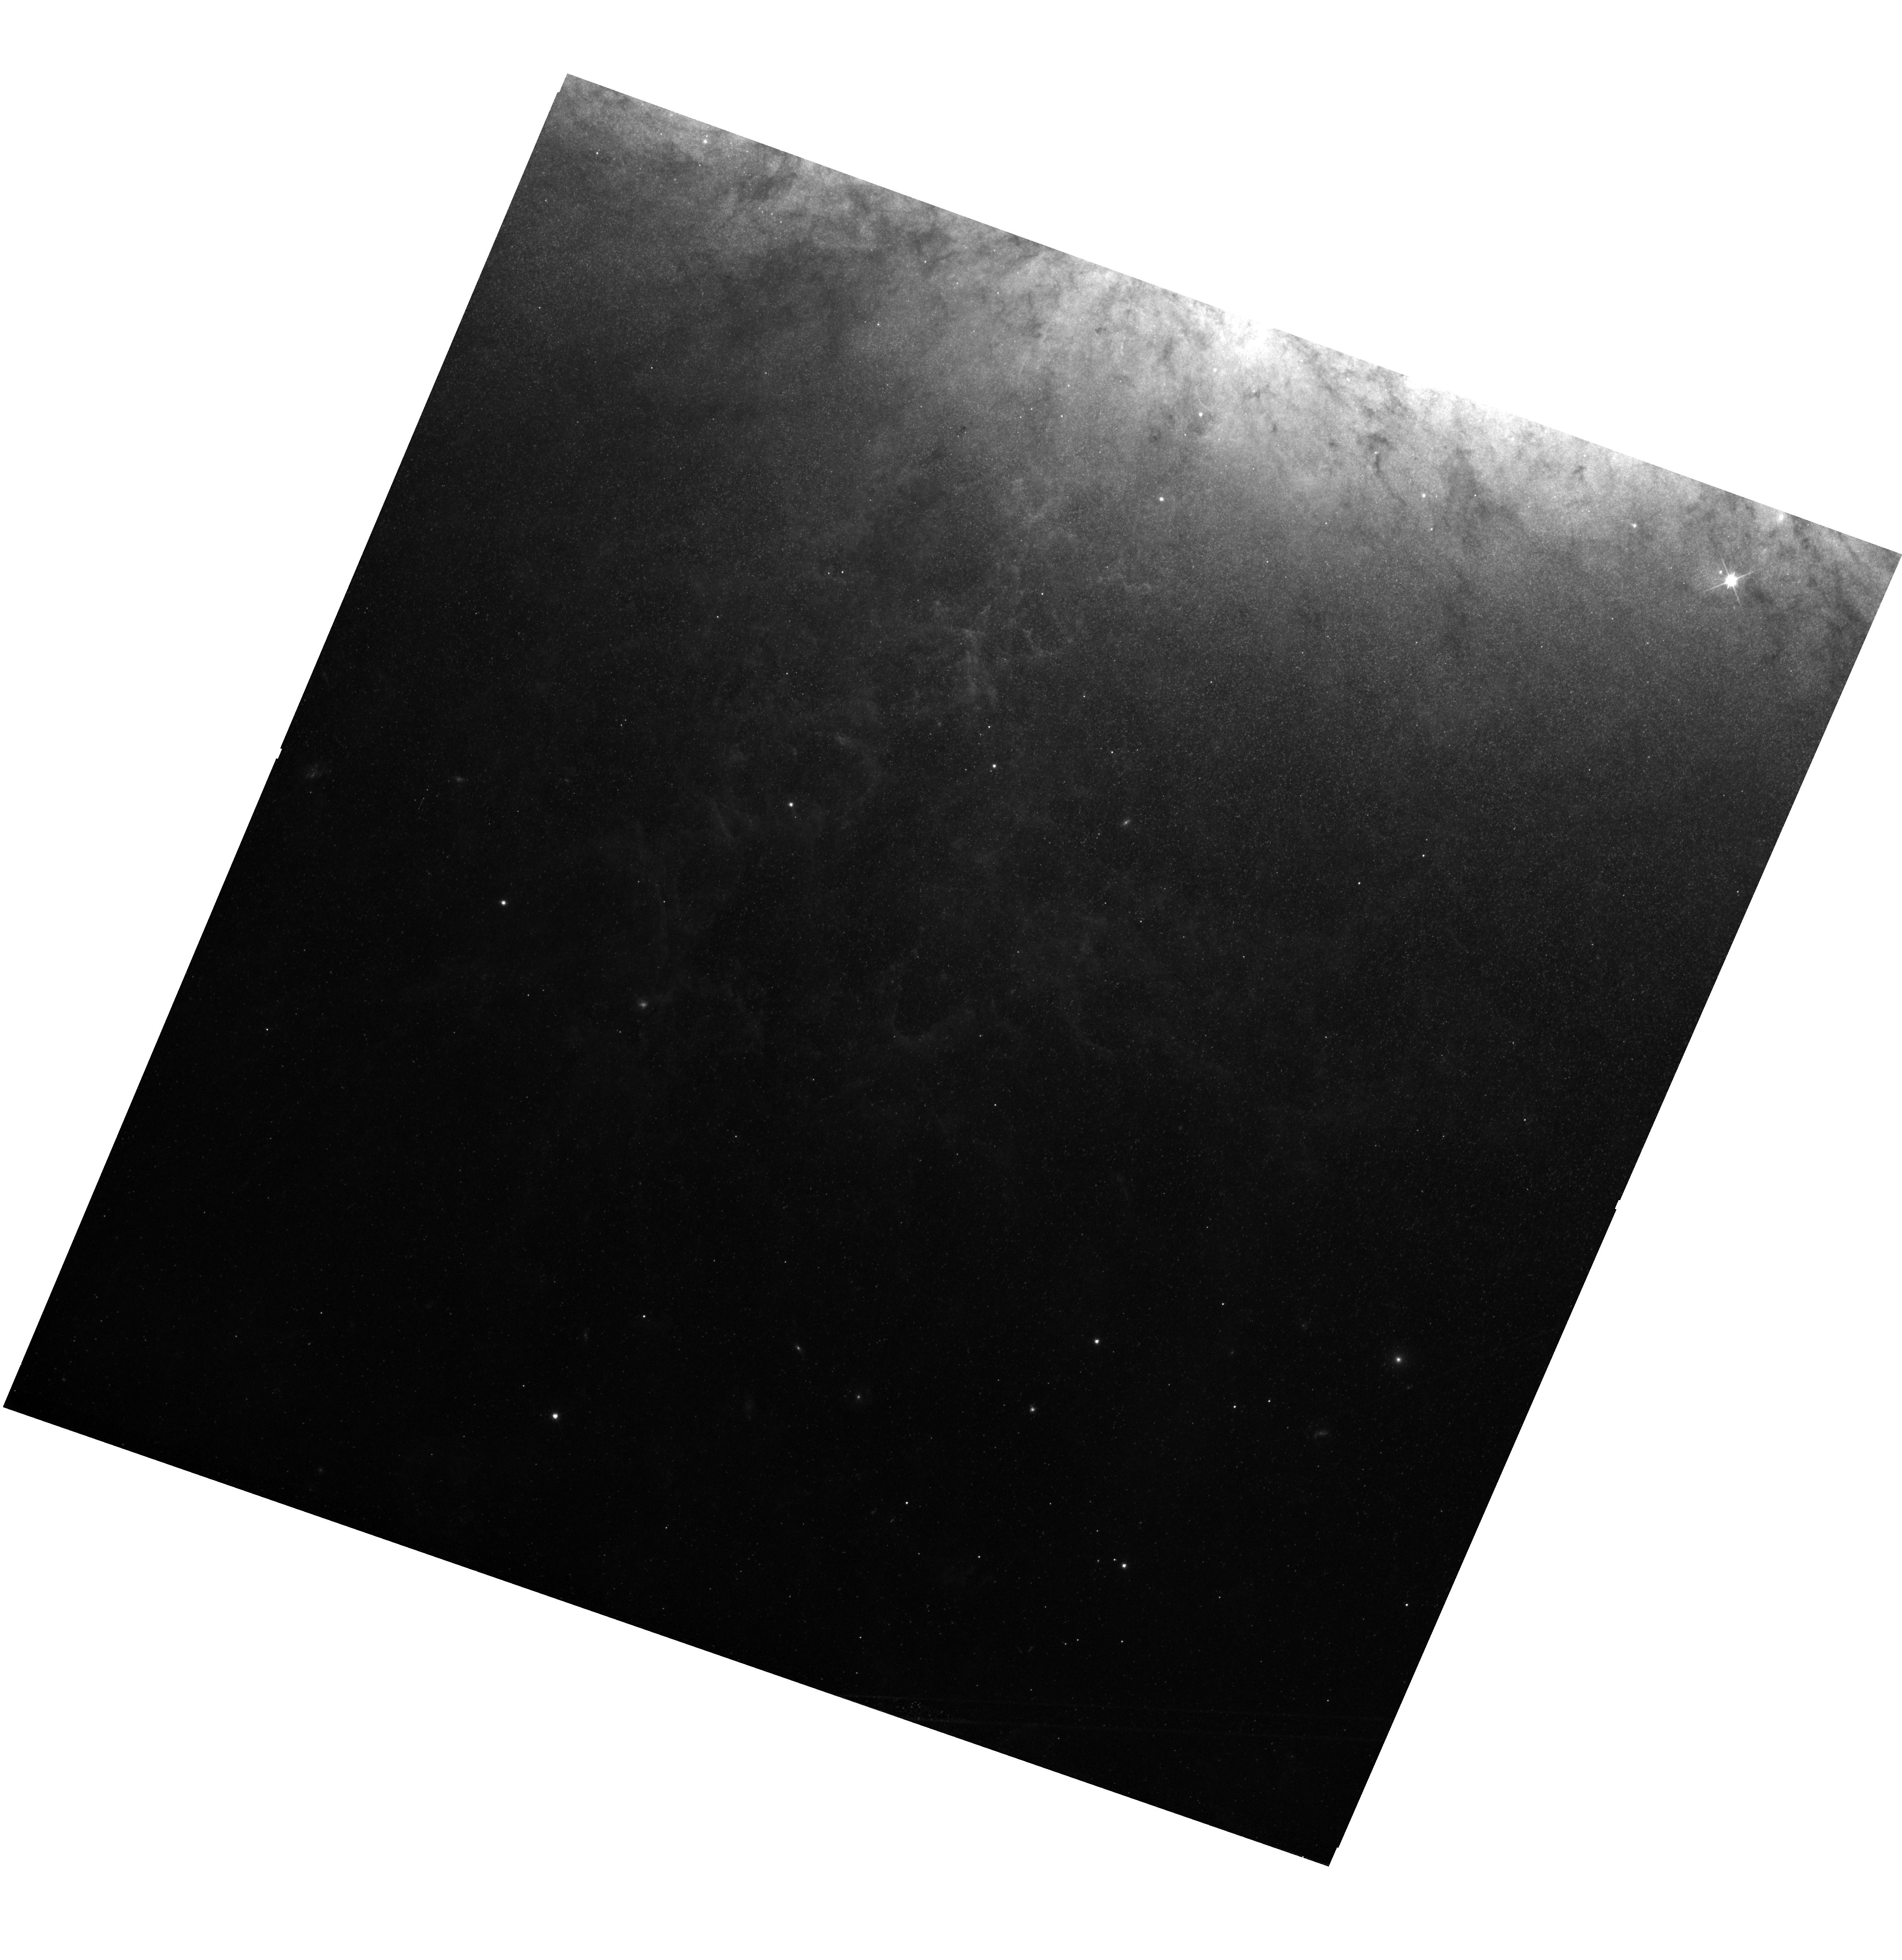
Target: M82
Instrument: WFC3/UVIS
Filter: F606W
Exposure: 40 min
Observation ID: hst_17542_06_wfc3_uvis_f606w_if6y06

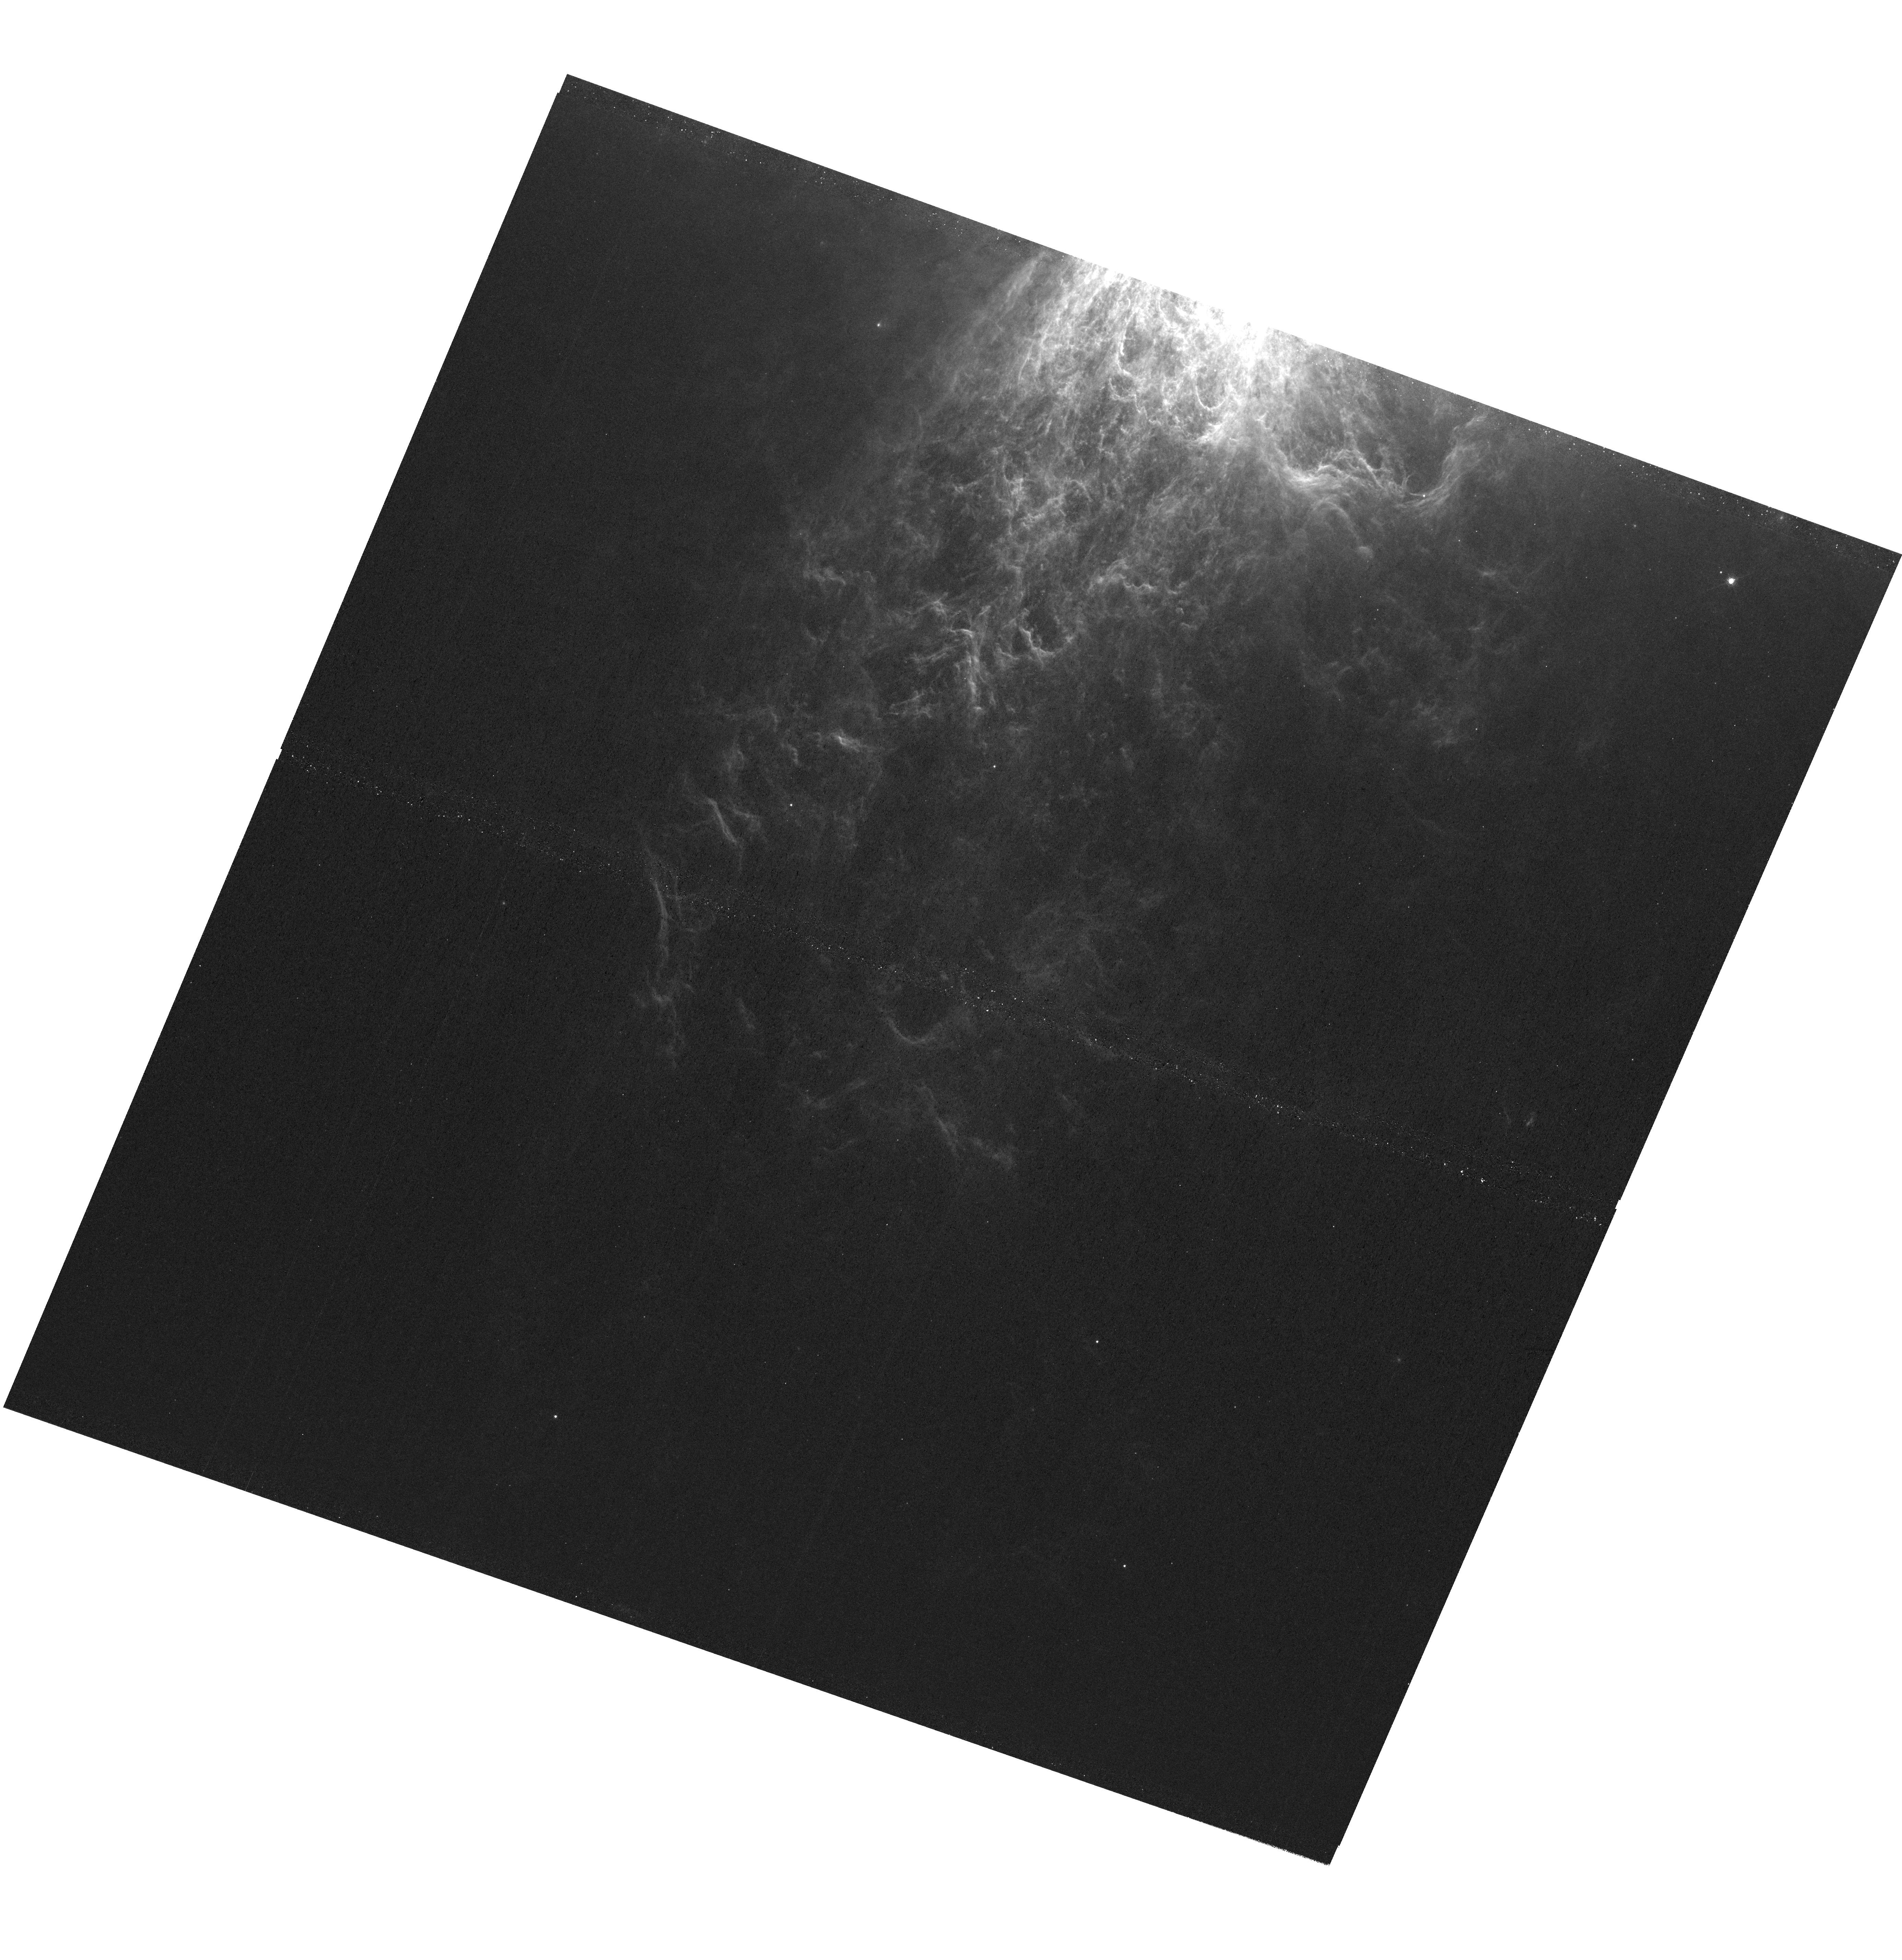
Target: M82
Instrument: WFC3/UVIS
Filter: F656N
Exposure: 3.8 h
Observation ID: hst_17542_01_wfc3_uvis_f656n_if6y01

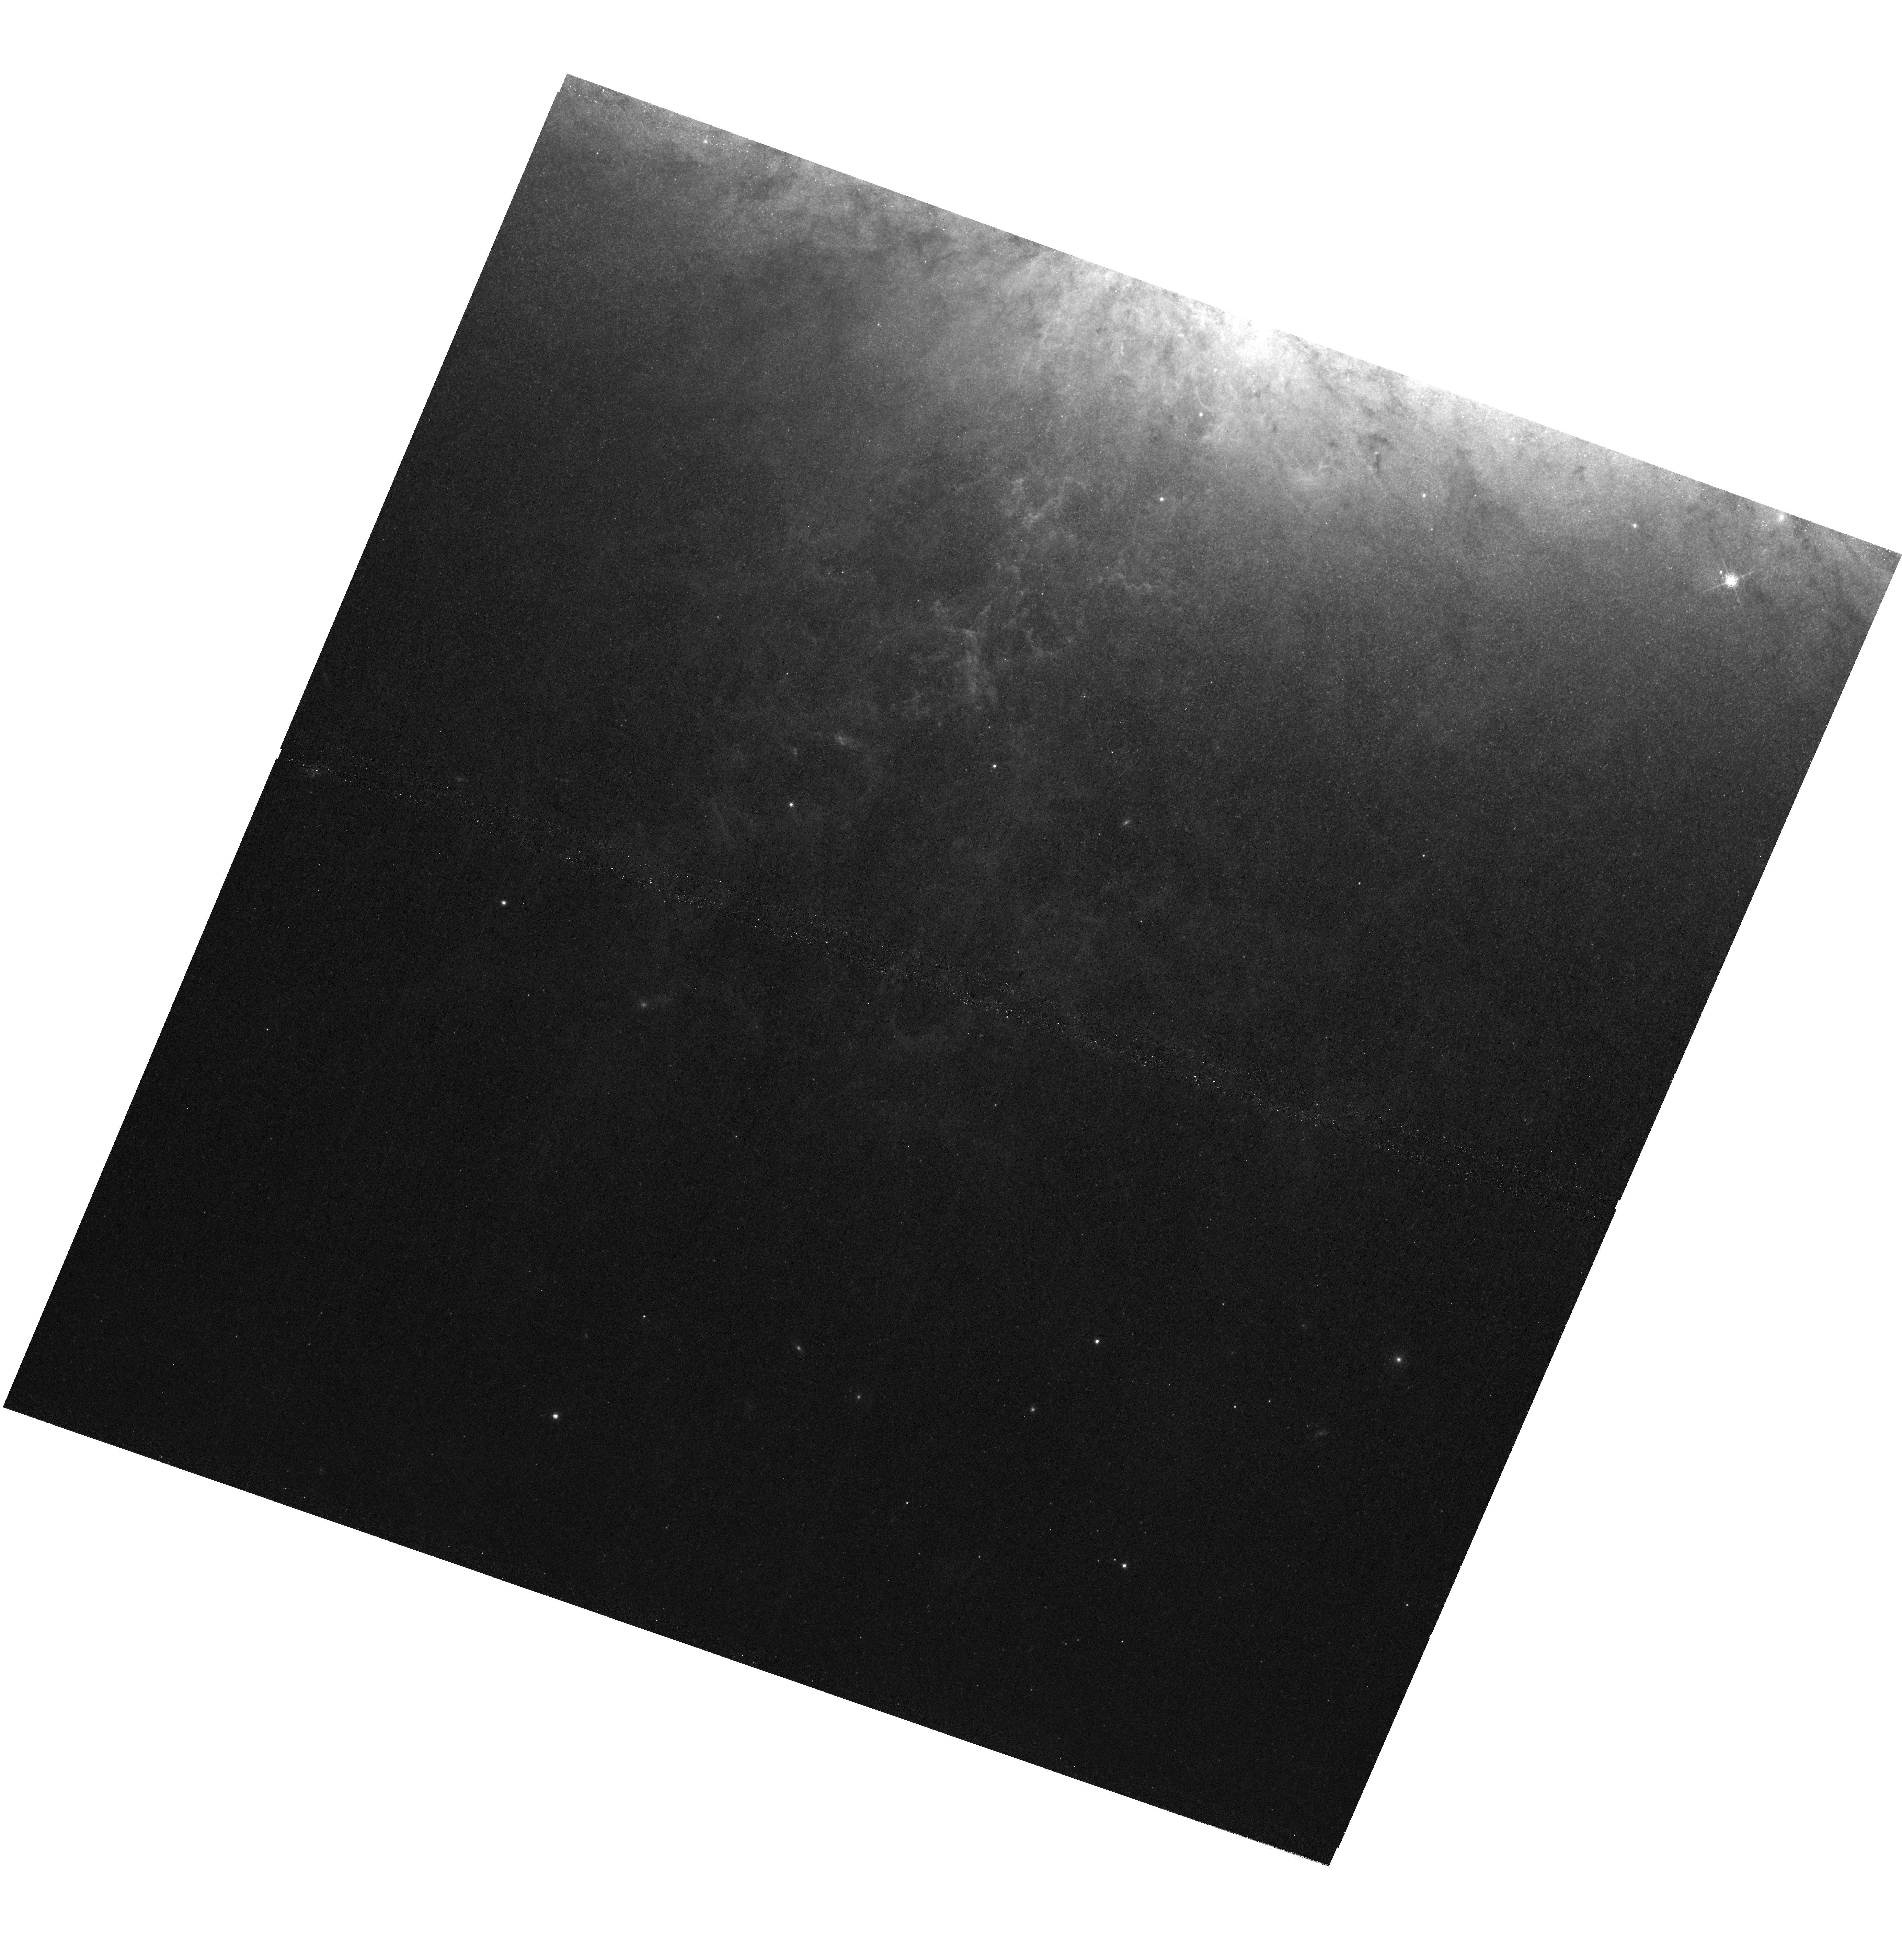
Target: M82
Instrument: WFC3/UVIS
Filter: F673N
Exposure: 3.8 h
Observation ID: hst_17542_02_wfc3_uvis_f673n_if6y02

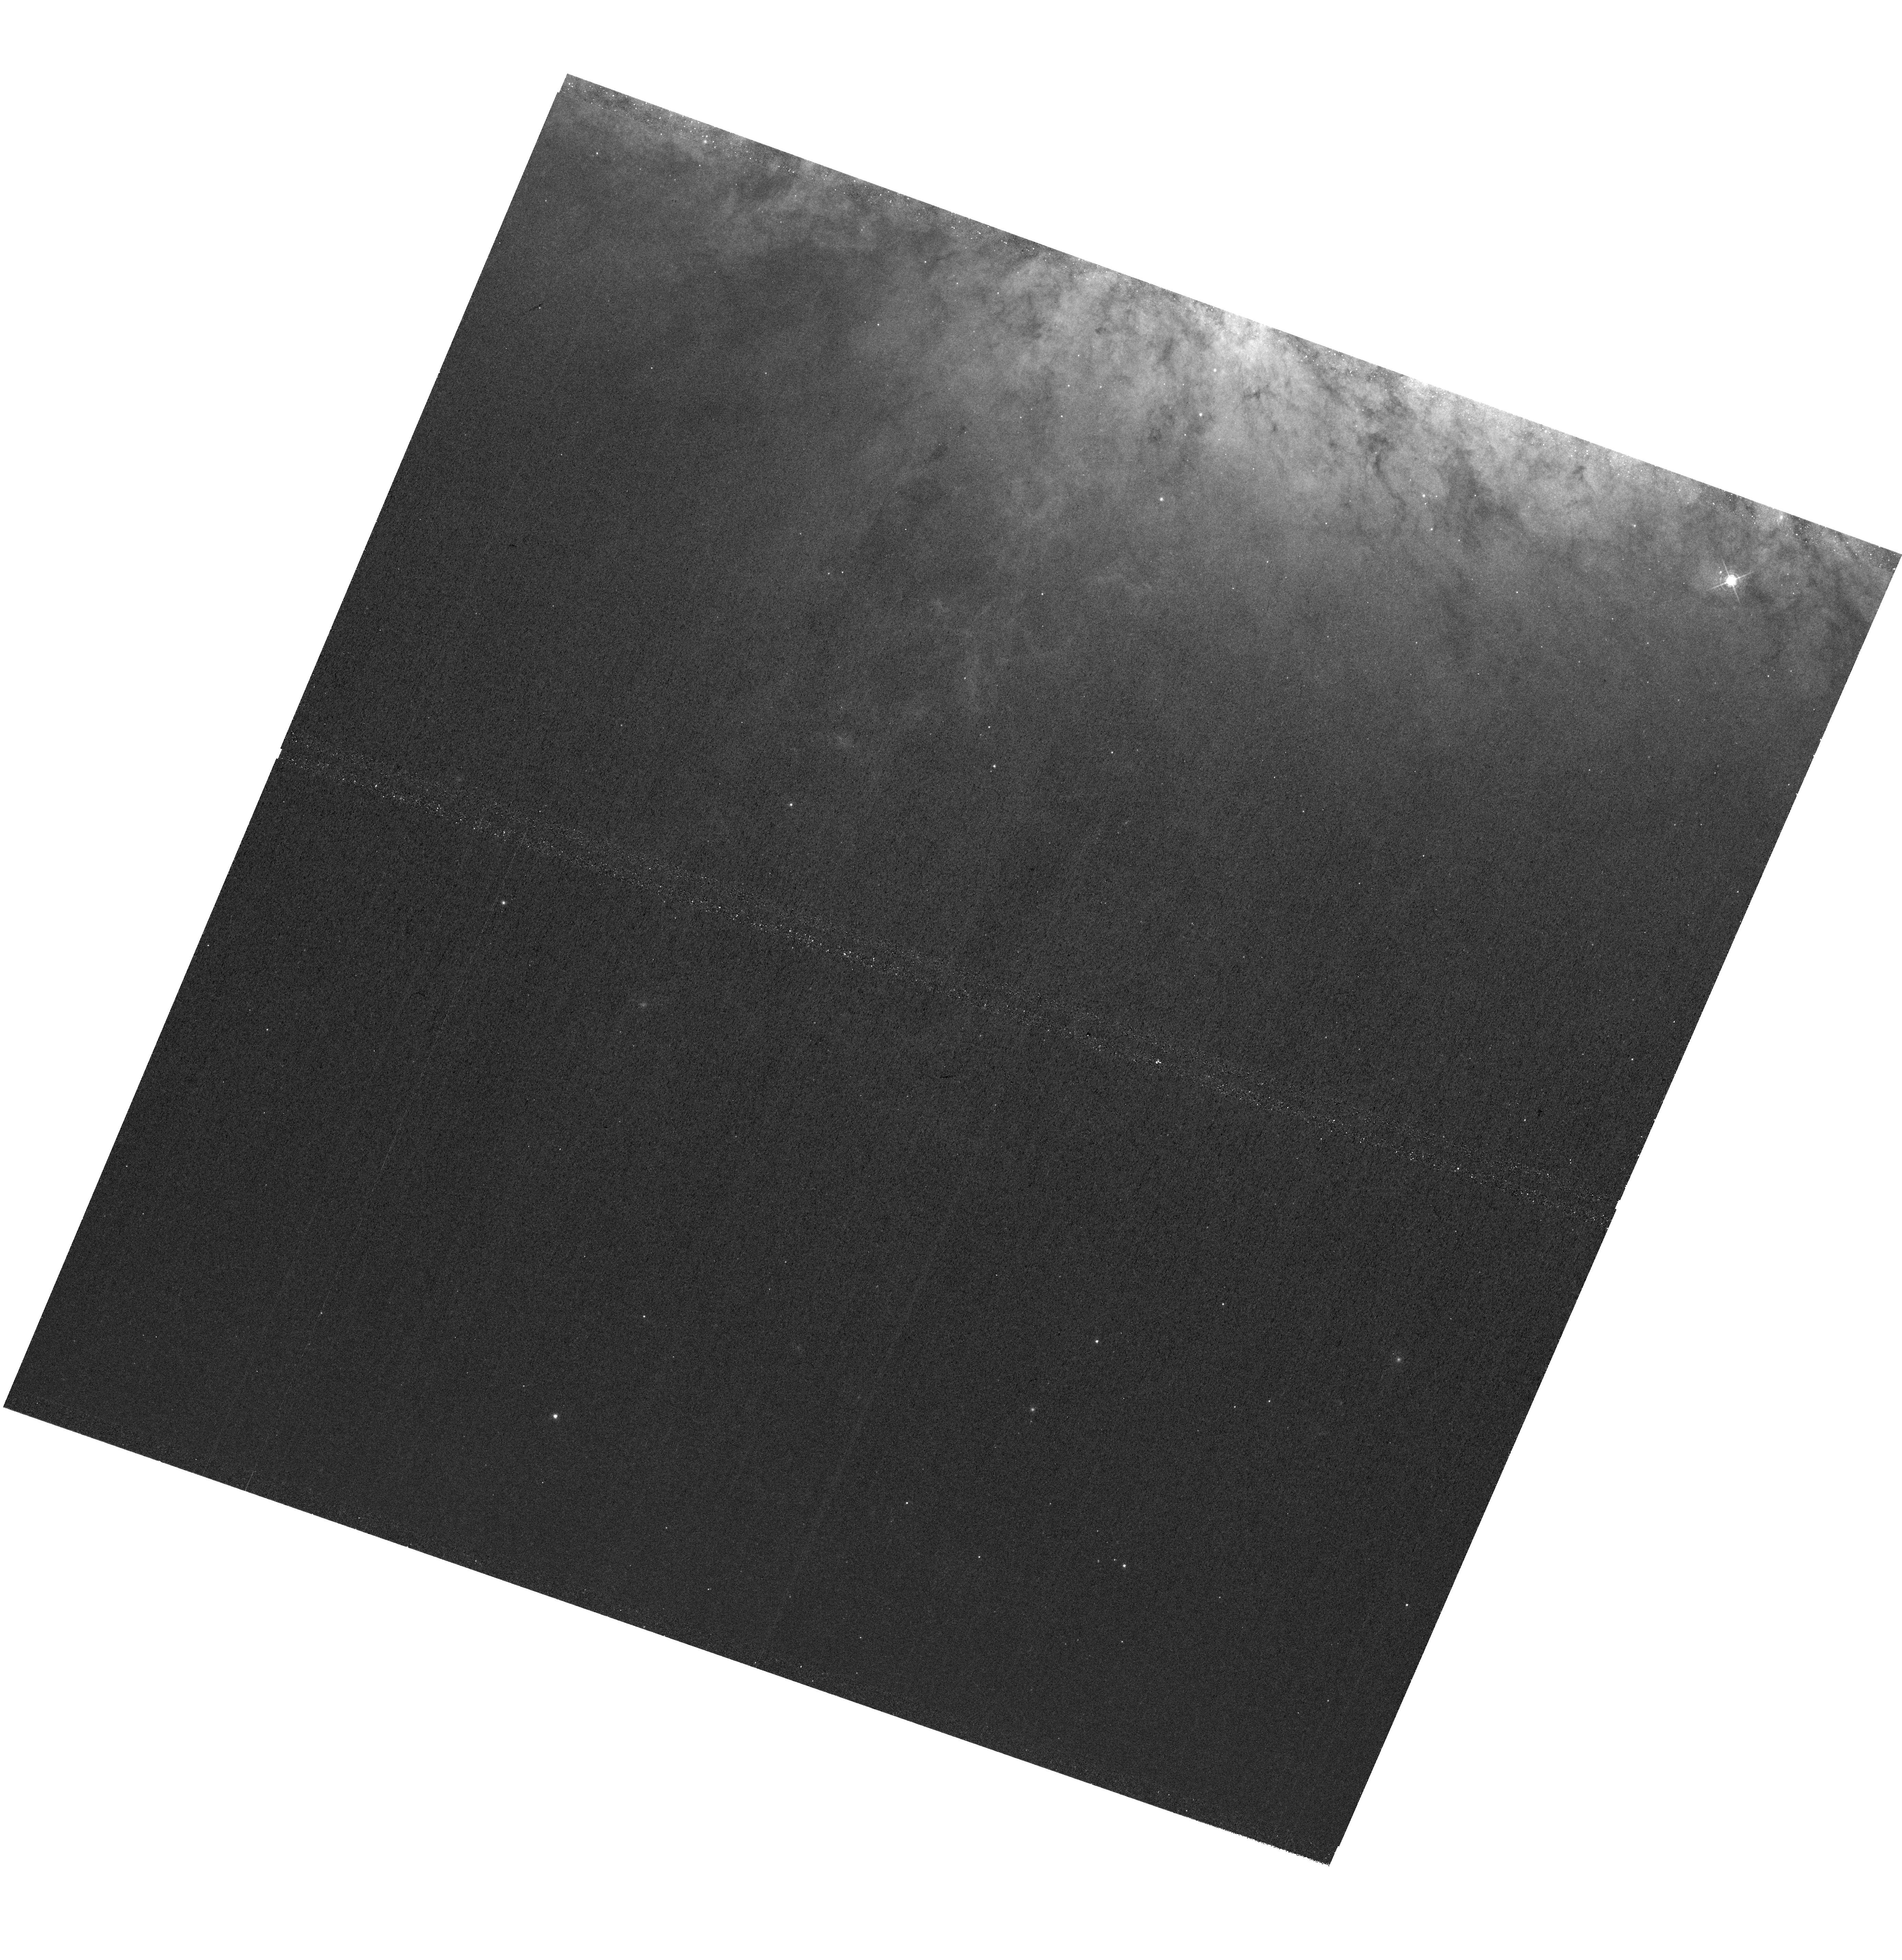
Target: M82
Instrument: WFC3/UVIS
Filter: F502N
Exposure: 3.8 h
Observation ID: hst_17542_04_wfc3_uvis_f502n_if6y04

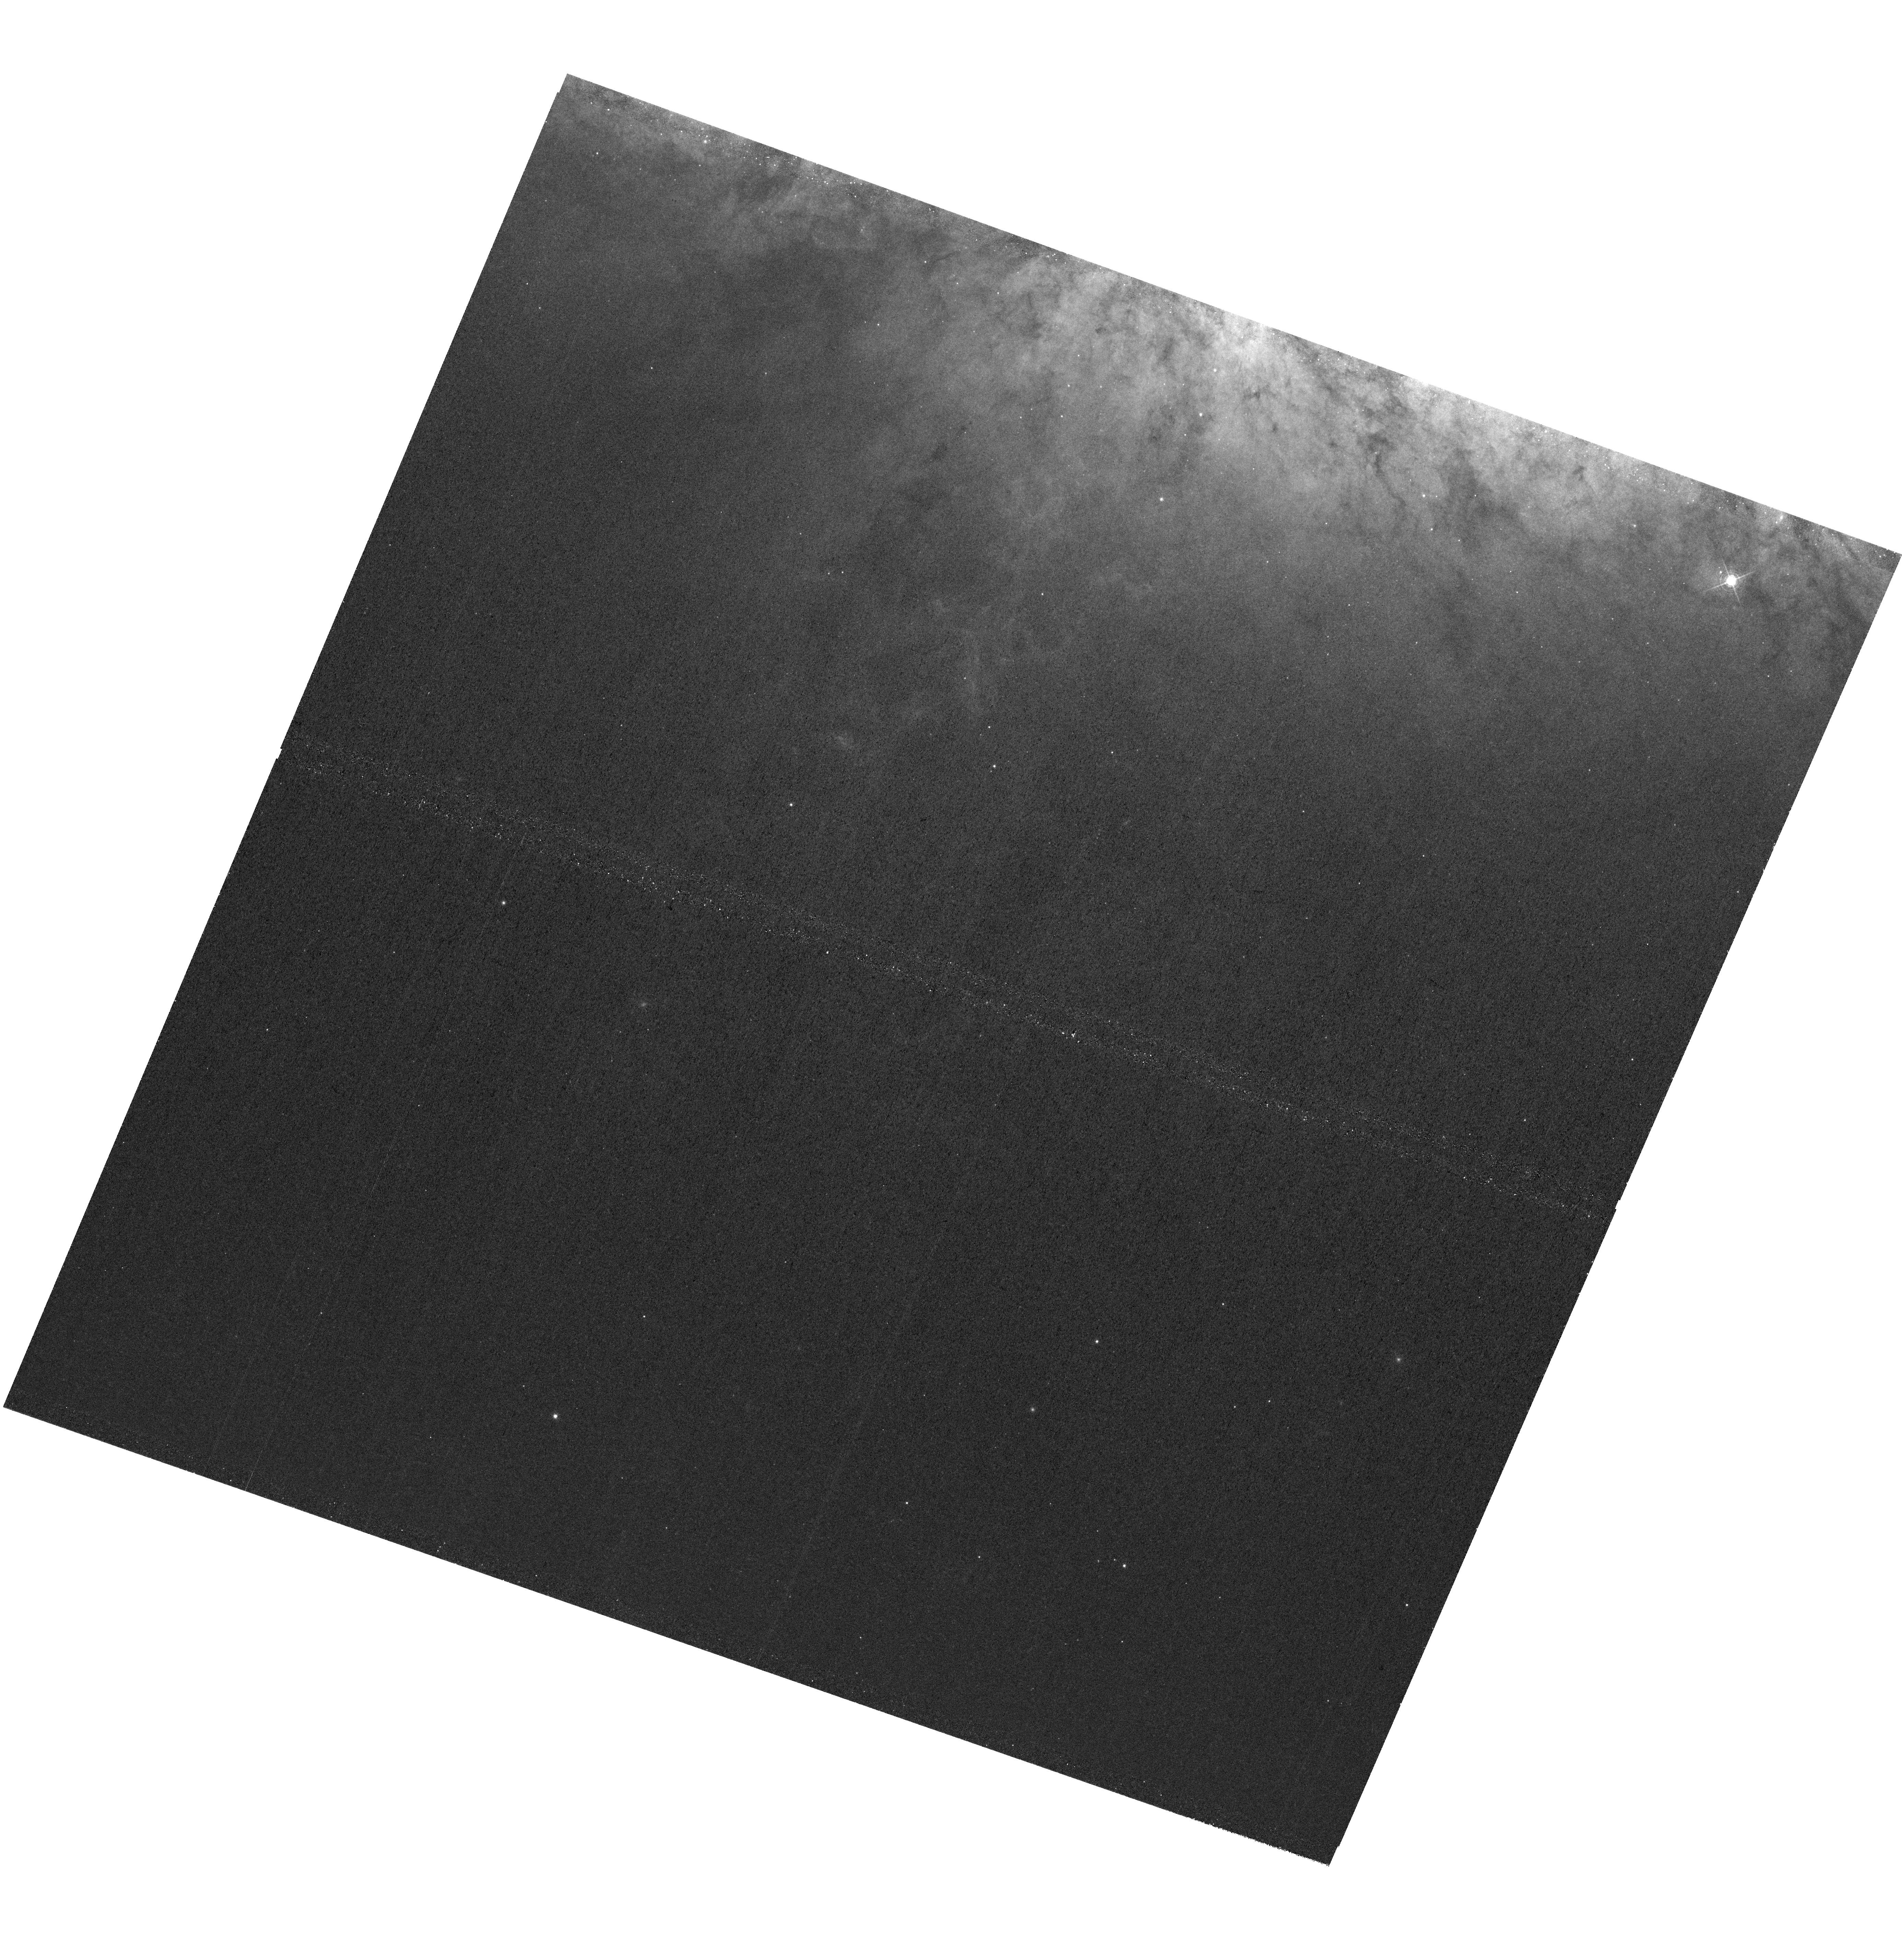
Target: M82
Instrument: WFC3/UVIS
Filter: F502N
Exposure: 3.8 h
Observation ID: hst_17542_05_wfc3_uvis_f502n_if6y05

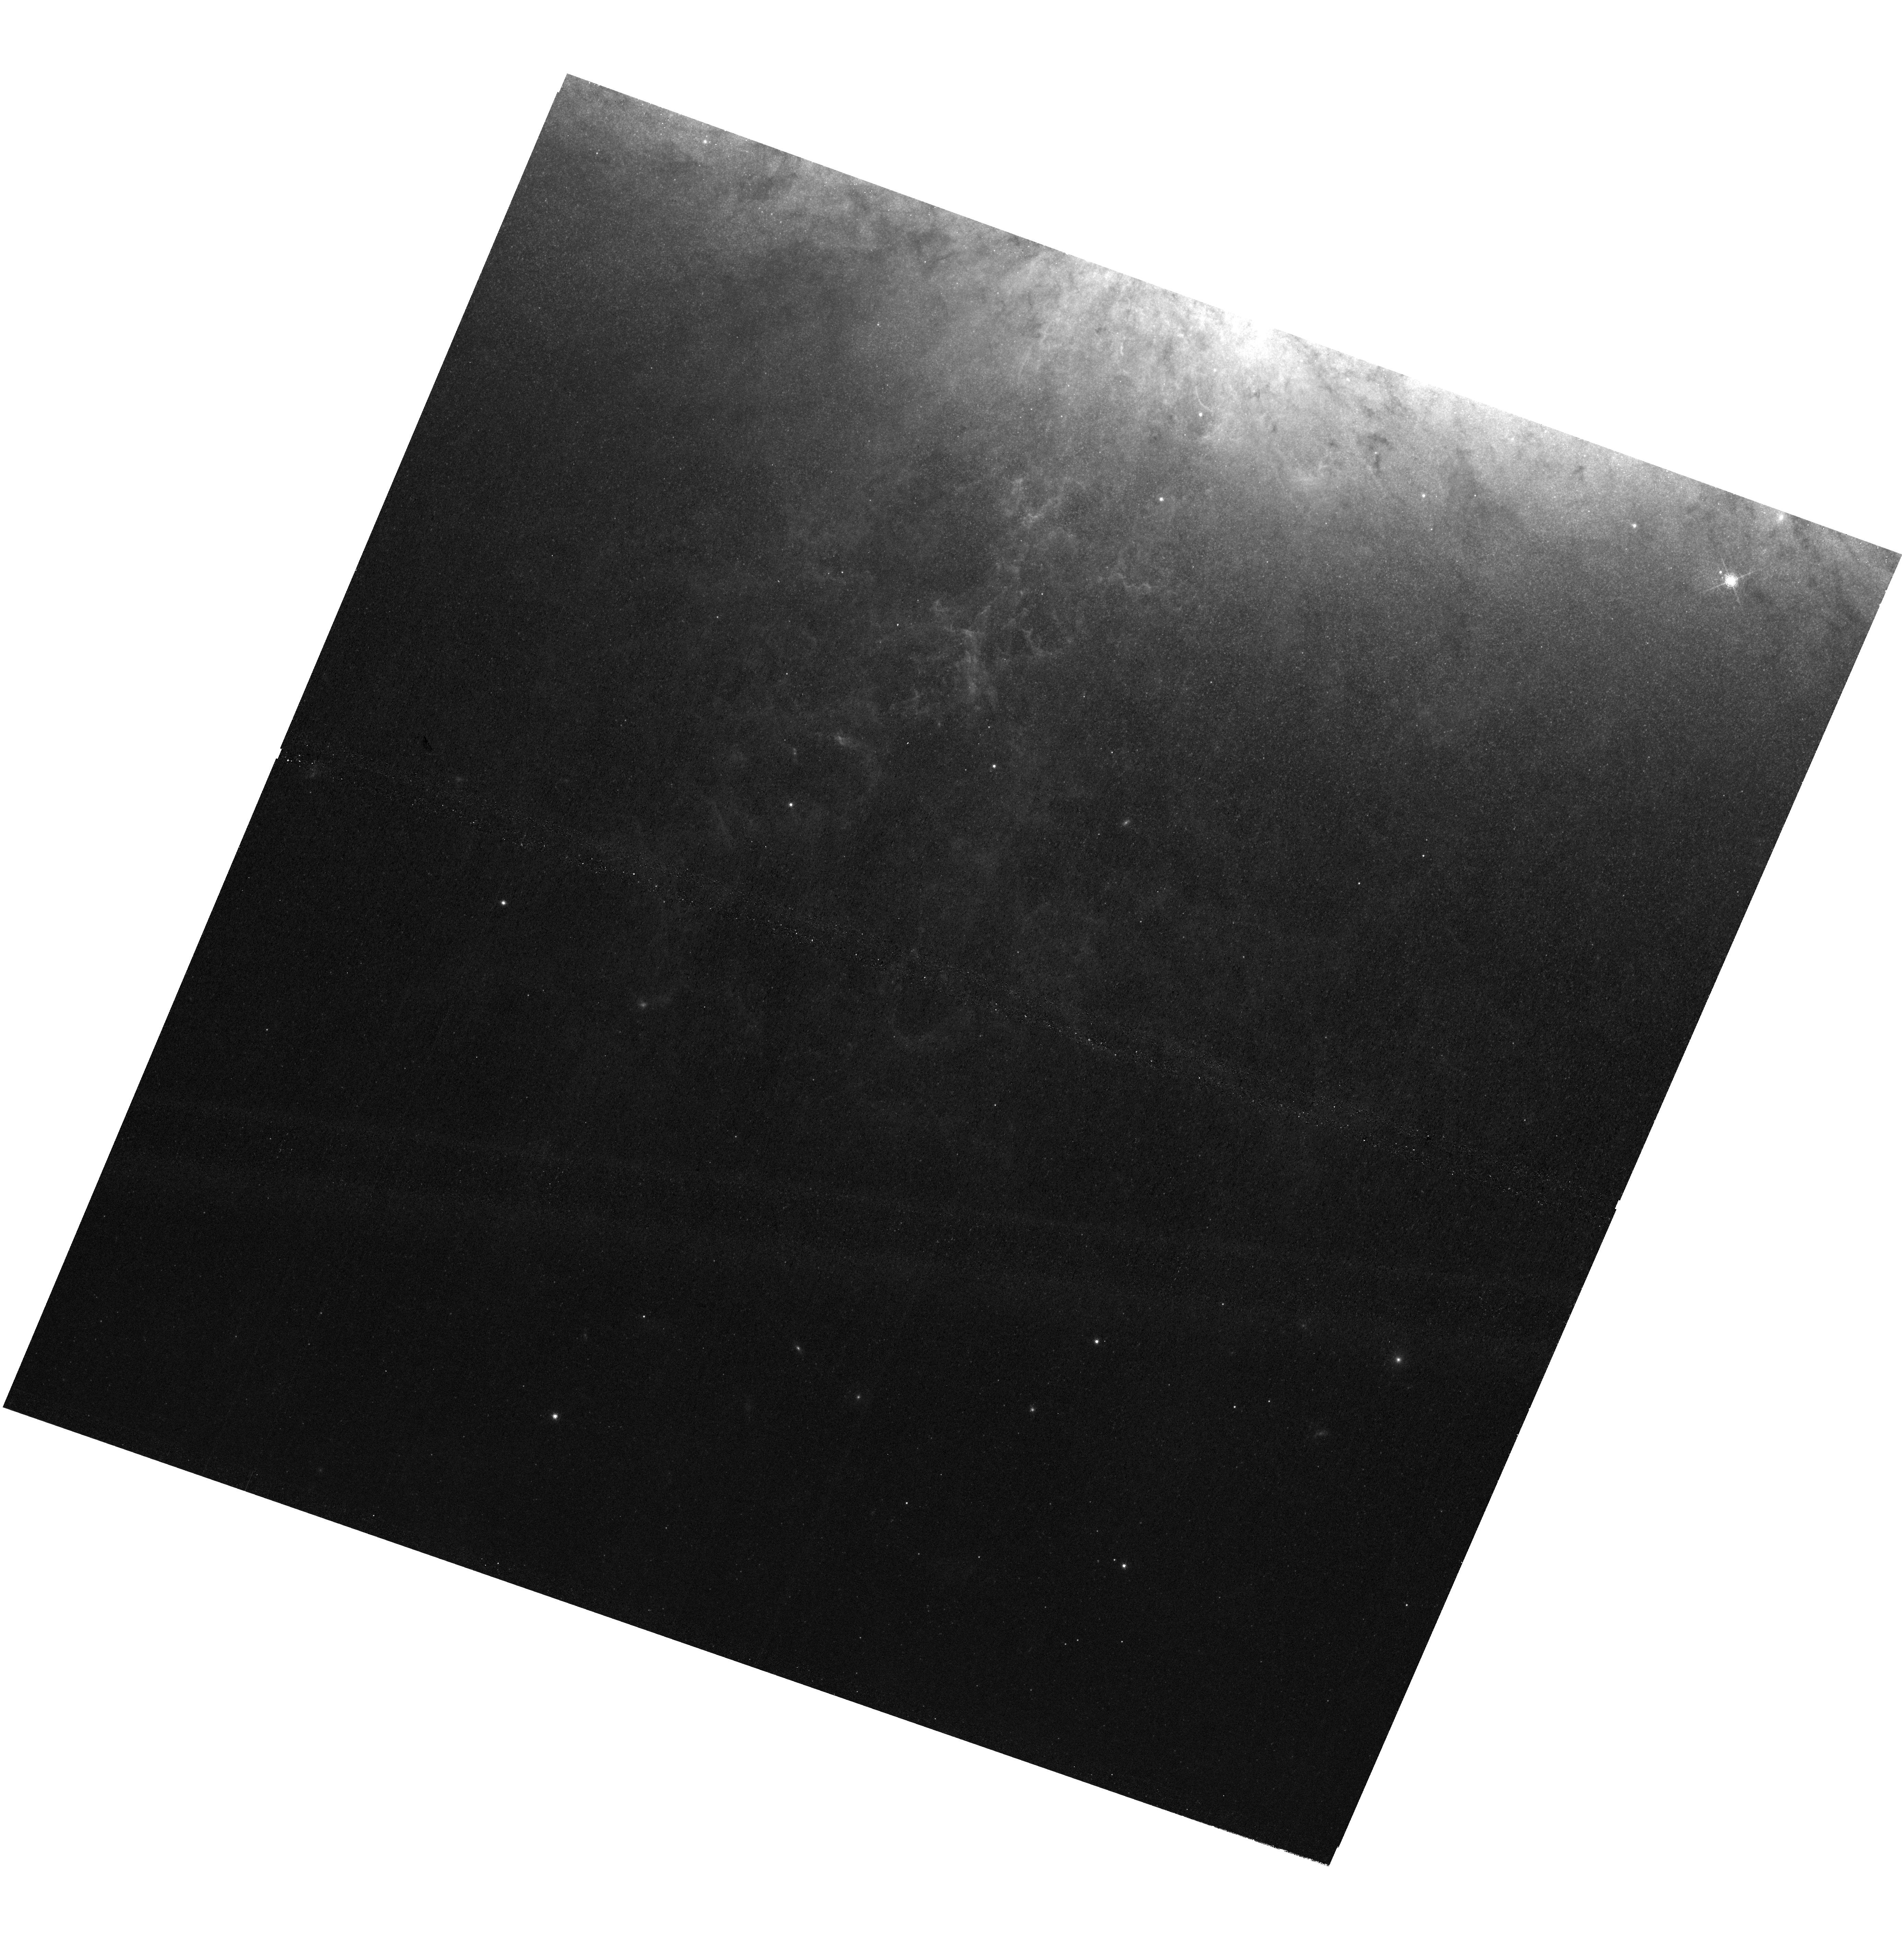
Target: M82
Instrument: WFC3/UVIS
Filter: F673N
Exposure: 3.8 h
Observation ID: hst_17542_03_wfc3_uvis_f673n_if6y03

Emission-Line Imaging of the M 82 Wind: Moving from Phenomenology to Physics (PI: Heckman, Timothy M.)

Galactic winds play an essential role in the evolution of galaxies and the IGM. Despite an abundance of data and improving simulations, deep mysteries remain. The most widely-used probes of winds are UV and optical data that measure outflows of warm ionizied gas. However, we still do not understand how this gas is created, heated, and accelerated. Such understanding is required to use these probes to elucidate the underlying physics of galactic winds. More specifically, the emission from this gas may dominate the radiative cooling of the wind, draining away kinetic energy, and hence determining the wind's dynamical evolution and large-scale impact. This is a proposal to obtain a set of narrow-band images tracing four different emission-lines in the warm-ionized gas in the proto-typical wind driven by M 82. With these data, we can map out key diagnostic line ratios on scales as small as a pc, where complex structures dominate the exisiting HST image of the emission. This will make it possible to fully disentangle the relative contibutions of collisional ionization (which drains energy from the wind) vs. photoionization by the light leaking out from the starburst. The data will also allow us to test competing models for the origin and acceleration of warm ionized gas in M82 and galactic winds in general. We will compare these data to new JWST images of the M 82 wind, to state-off-the art high-resolution numerical simulations, and to exisiting IFU optical spectra. By addressing the key questions on the origin, heating, and acceleration of the warm ionized gas, we will move our understanding of galactic winds along the path from phenomenology to physics.